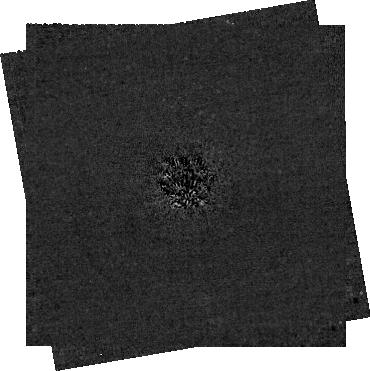
Target: 2MJ0944. Instrument: NIRCAM/CORON. Filter: F200W+MASKRND. Exposure: 3 h. Observation ID: jw03840-c1002_t001_nircam_f200w-maskrnd-sub320a335r

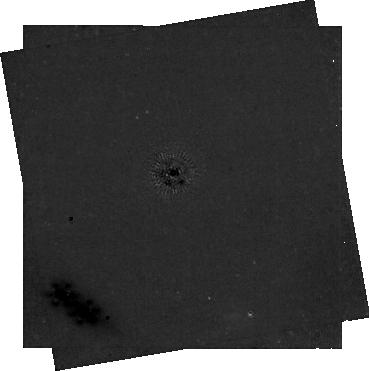
Target: 2MJ0944. Instrument: NIRCAM/CORON. Filter: F356W+MASKRND. Exposure: 59 min. Observation ID: jw03840-c1002_t001_nircam_f356w-maskrnd-sub320a335r

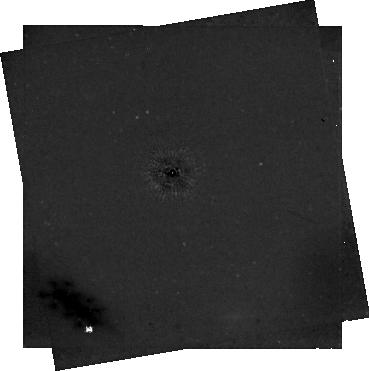
Target: 2MJ0944. Instrument: NIRCAM/CORON. Filter: F444W+MASKRND. Exposure: 2 h. Observation ID: jw03840-c1002_t001_nircam_f444w-maskrnd-sub320a335r

JWST NIRCam Confirmation of the First Directly Imaged Sub-Saturn Mass Exoplanet (PI: Bogat, Ellis)

Around nearby M dwarf stars, ground and space based high-contrast imaging has historically struggled to probe below 1 Jupiter mass at large separations. This population of planets remains poorly constrained around the most common stars in the Galaxy. However, a JWST NIRCam 3-5 micron coronagraphic imaging survey of nearby young M dwarfs reveals routine senstivity to sub-Jupiter mass planets at wide separations (>10 AU). These data have allowed the identification of a first of its kind sub-Saturn mass exoplanet candidate associated with a young M dwarf in the Solar neighborhood. The candidate is 21 mag at F444W and detected at >5 sigma significance. It remains undetected at F356W and limits on its color are consistent with model predictions for young sub-Saturn mass exoplanets. The candidate's photometric properties also rule out common stellar and galactic background sources as contaminants. This candidate is unprecendented and its confirmation can only be pursued by JWST. Here we propose a small 8.88 h program to confirm this sub-Saturn via deeper coronagraphic imaging and a detailed astrometric analysis to verify common proper motion with the putative host star. This is easily achieveble given the star's proper motion (0.33"/yr), the >=11 months between the first observation and those proposed here, and the high astrometric accuracy achievable with NIRCam. Confirmation of this young sub-Saturn candidate will provide the first key constraints on the luminosity and early evolution of low-mass gas giants. It will also drive future theoretical work to model its properties, and undoubtedly lead to future JWST direct imaging to further charcterize this exciting candidate.